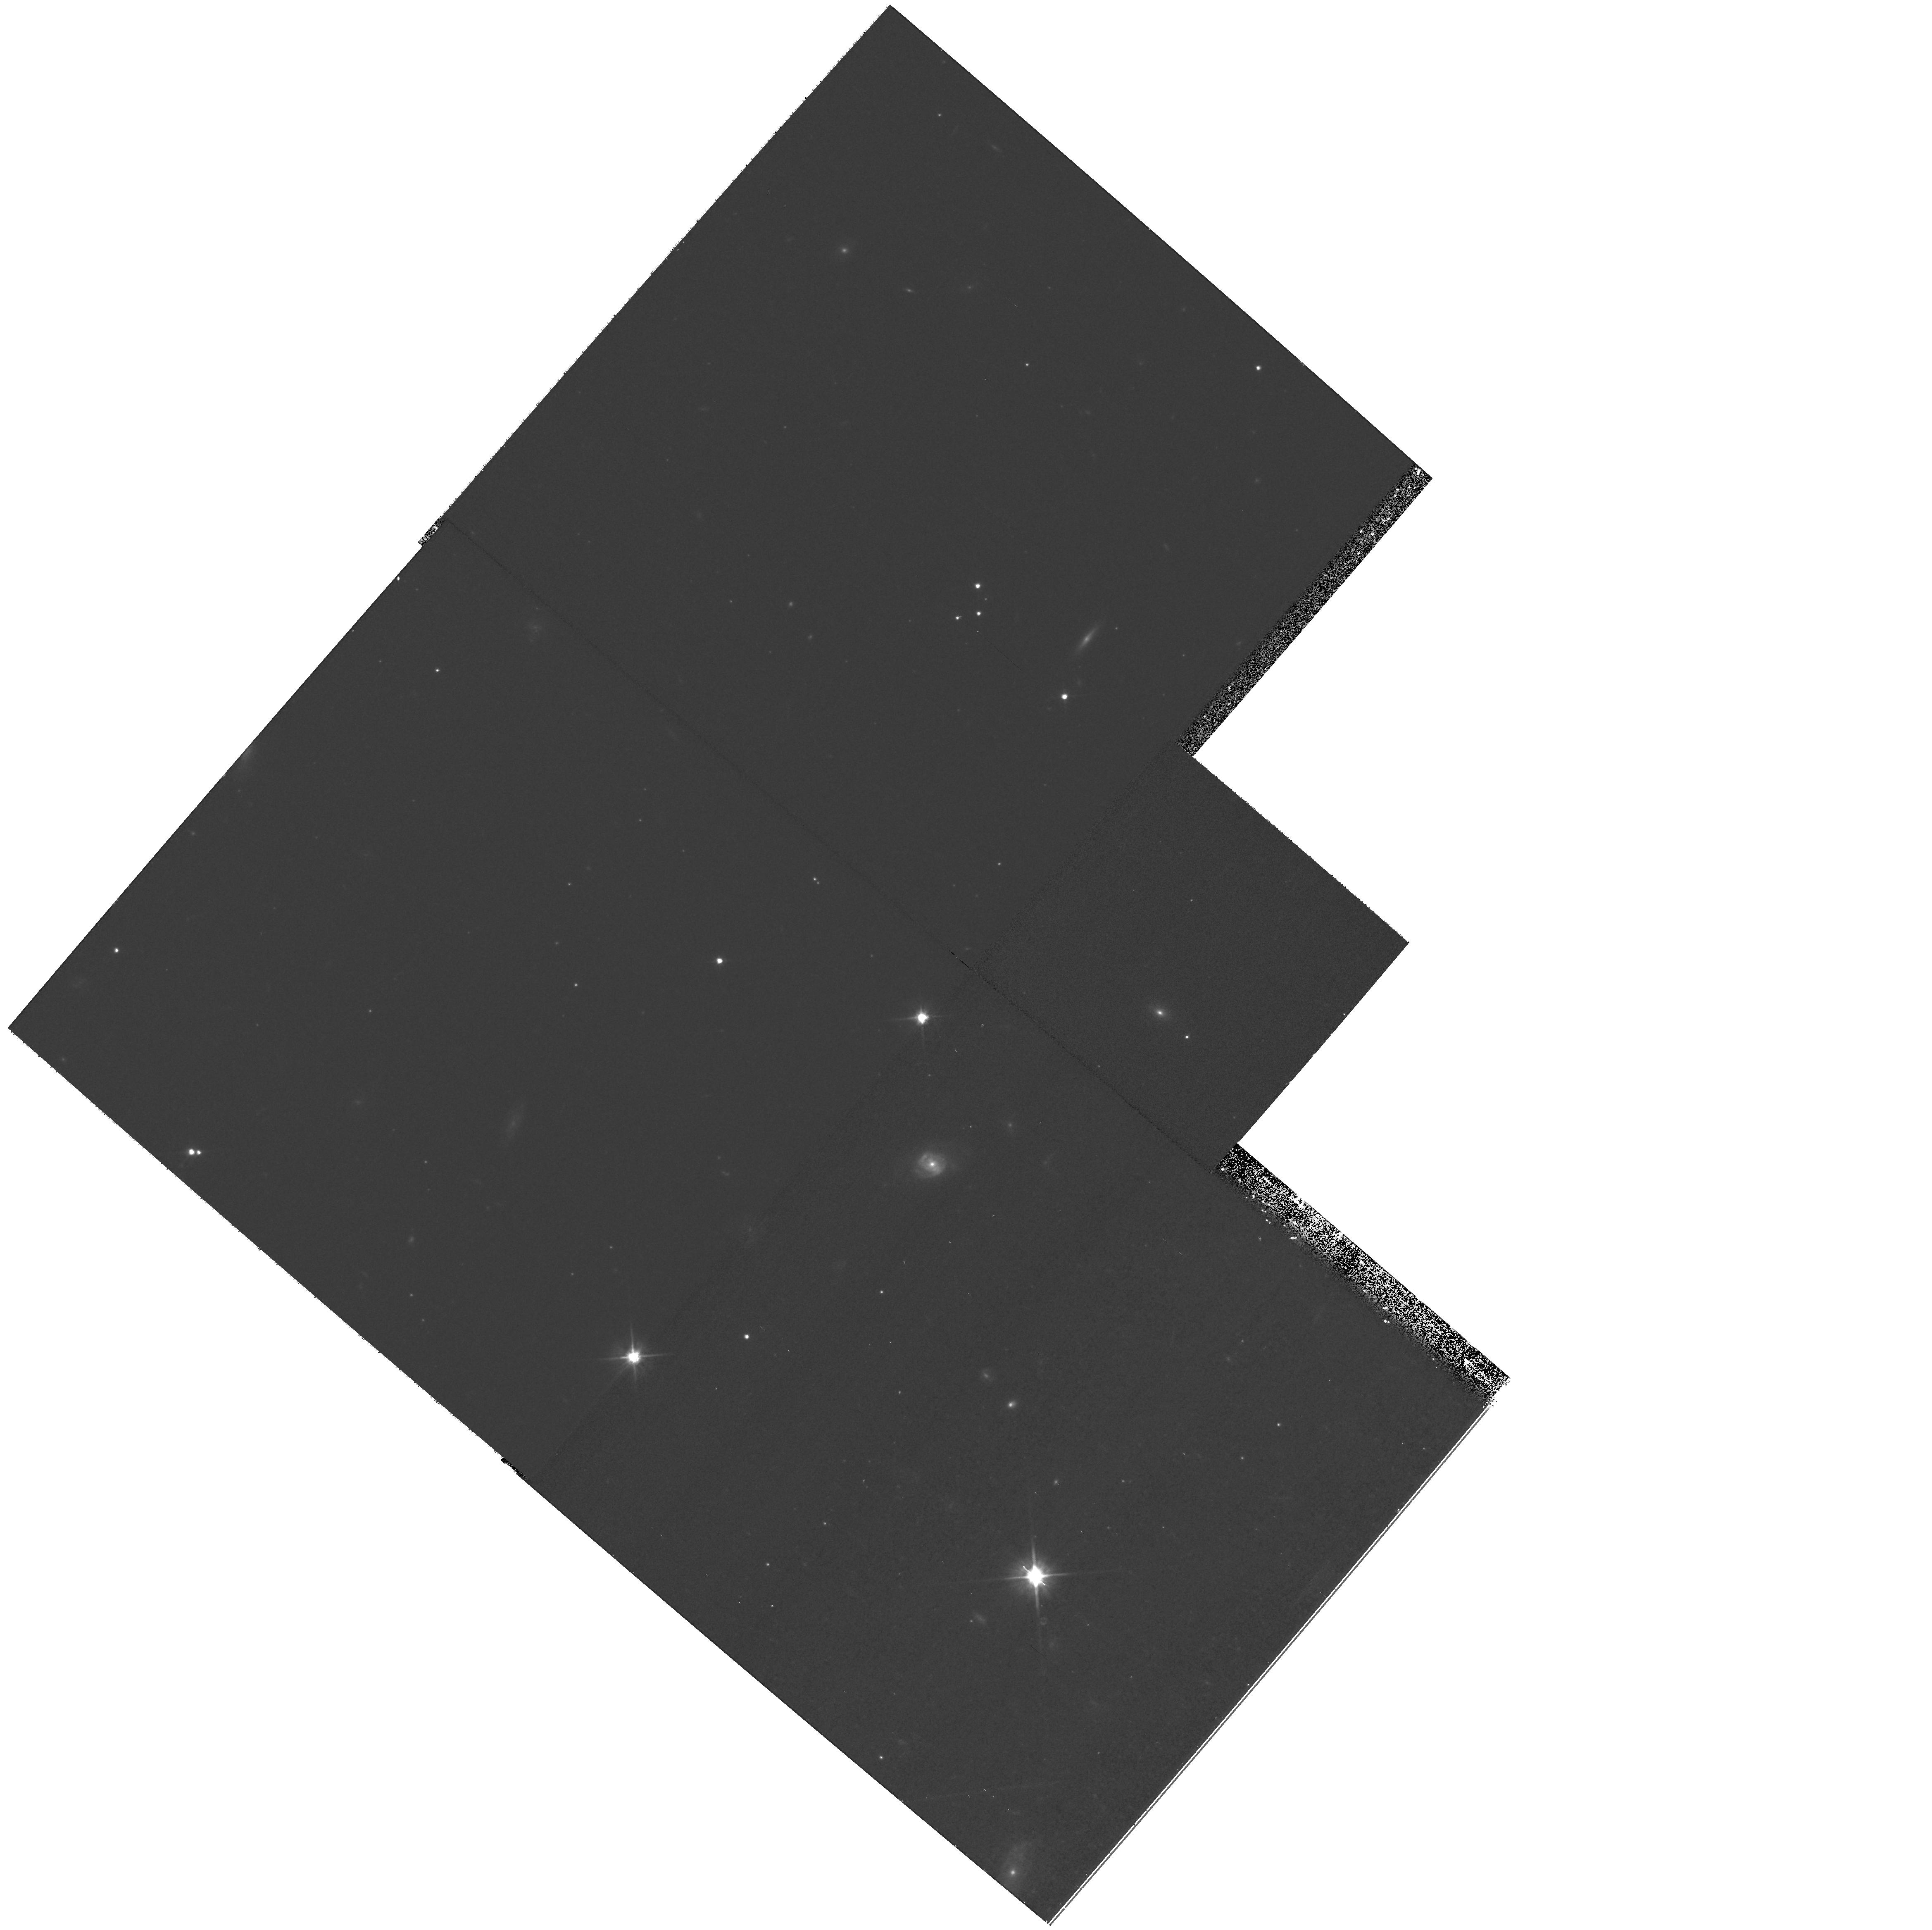
Target: field at RA 7.512°, Dec 41.683°. Instrument: WFPC2/PC. Filter: F606W. Exposure: 20 min. Observation ID: hst_10394_02_wfpc2_pc_f606w_u96g02

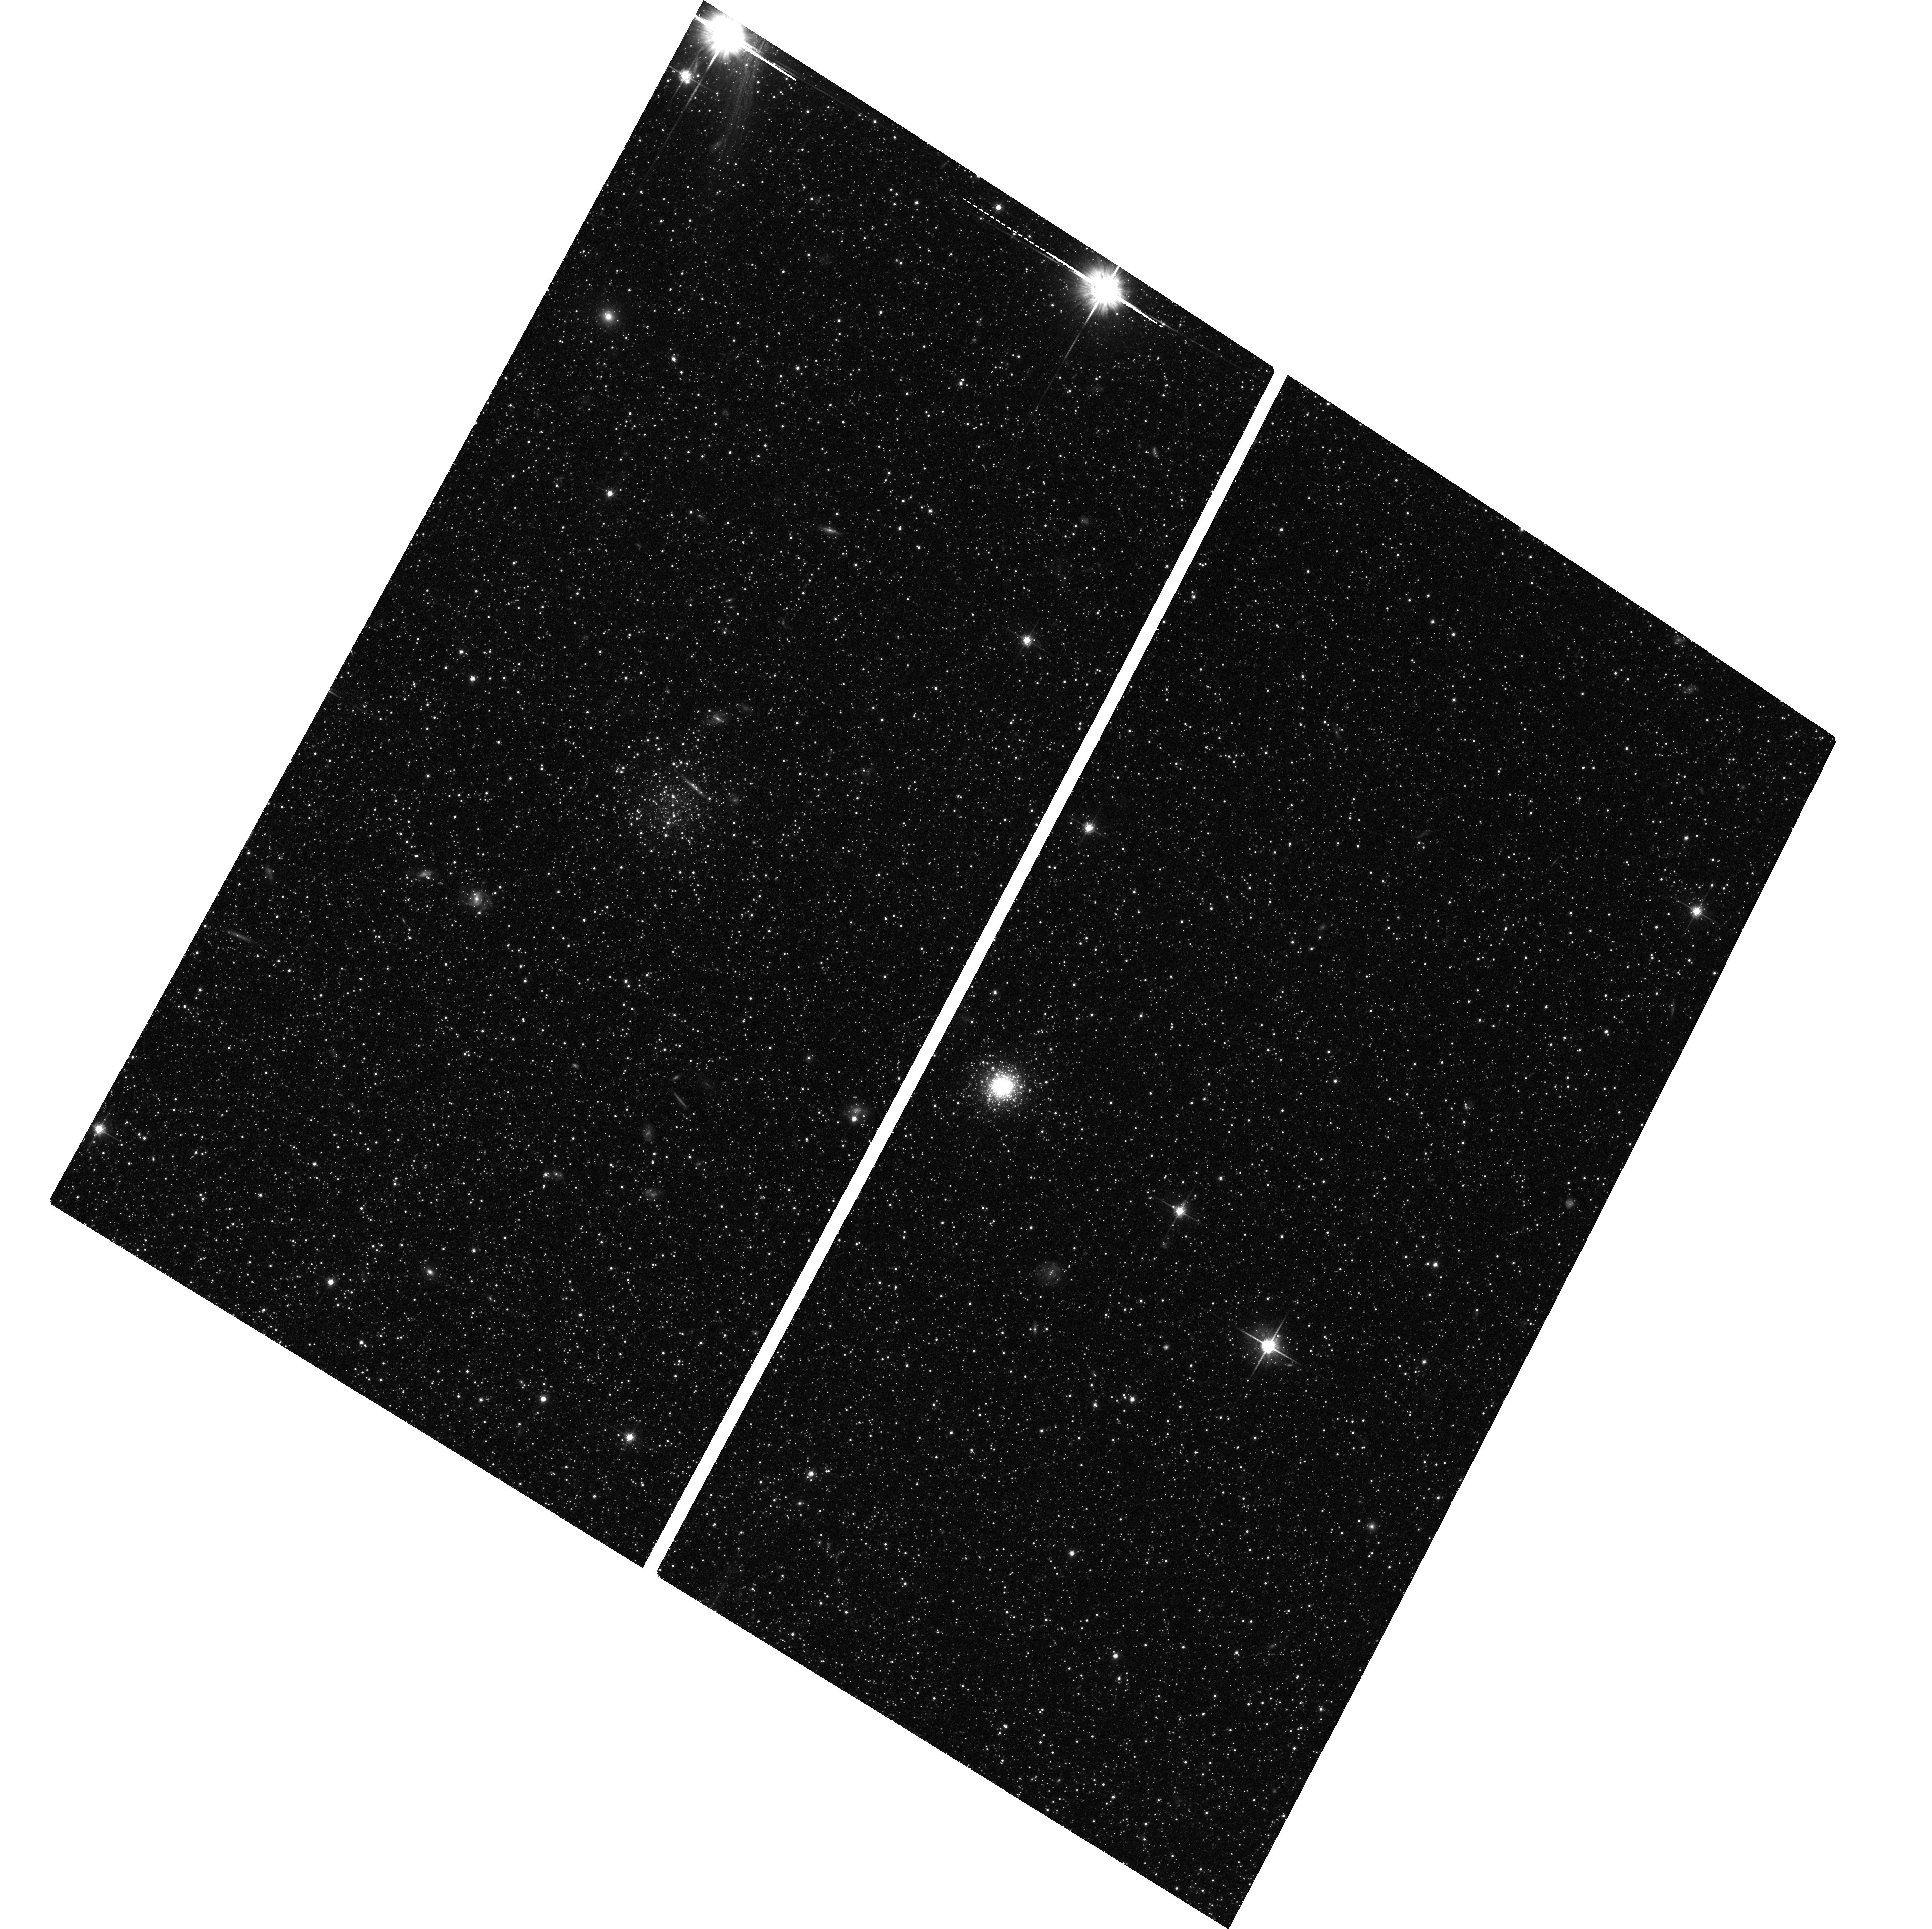
Target: NGC224-003805+404440. Instrument: ACS/WFC. Filter: F814W. Exposure: 50 min. Observation ID: hst_10394_11_acs_wfc_f814w_j96g11

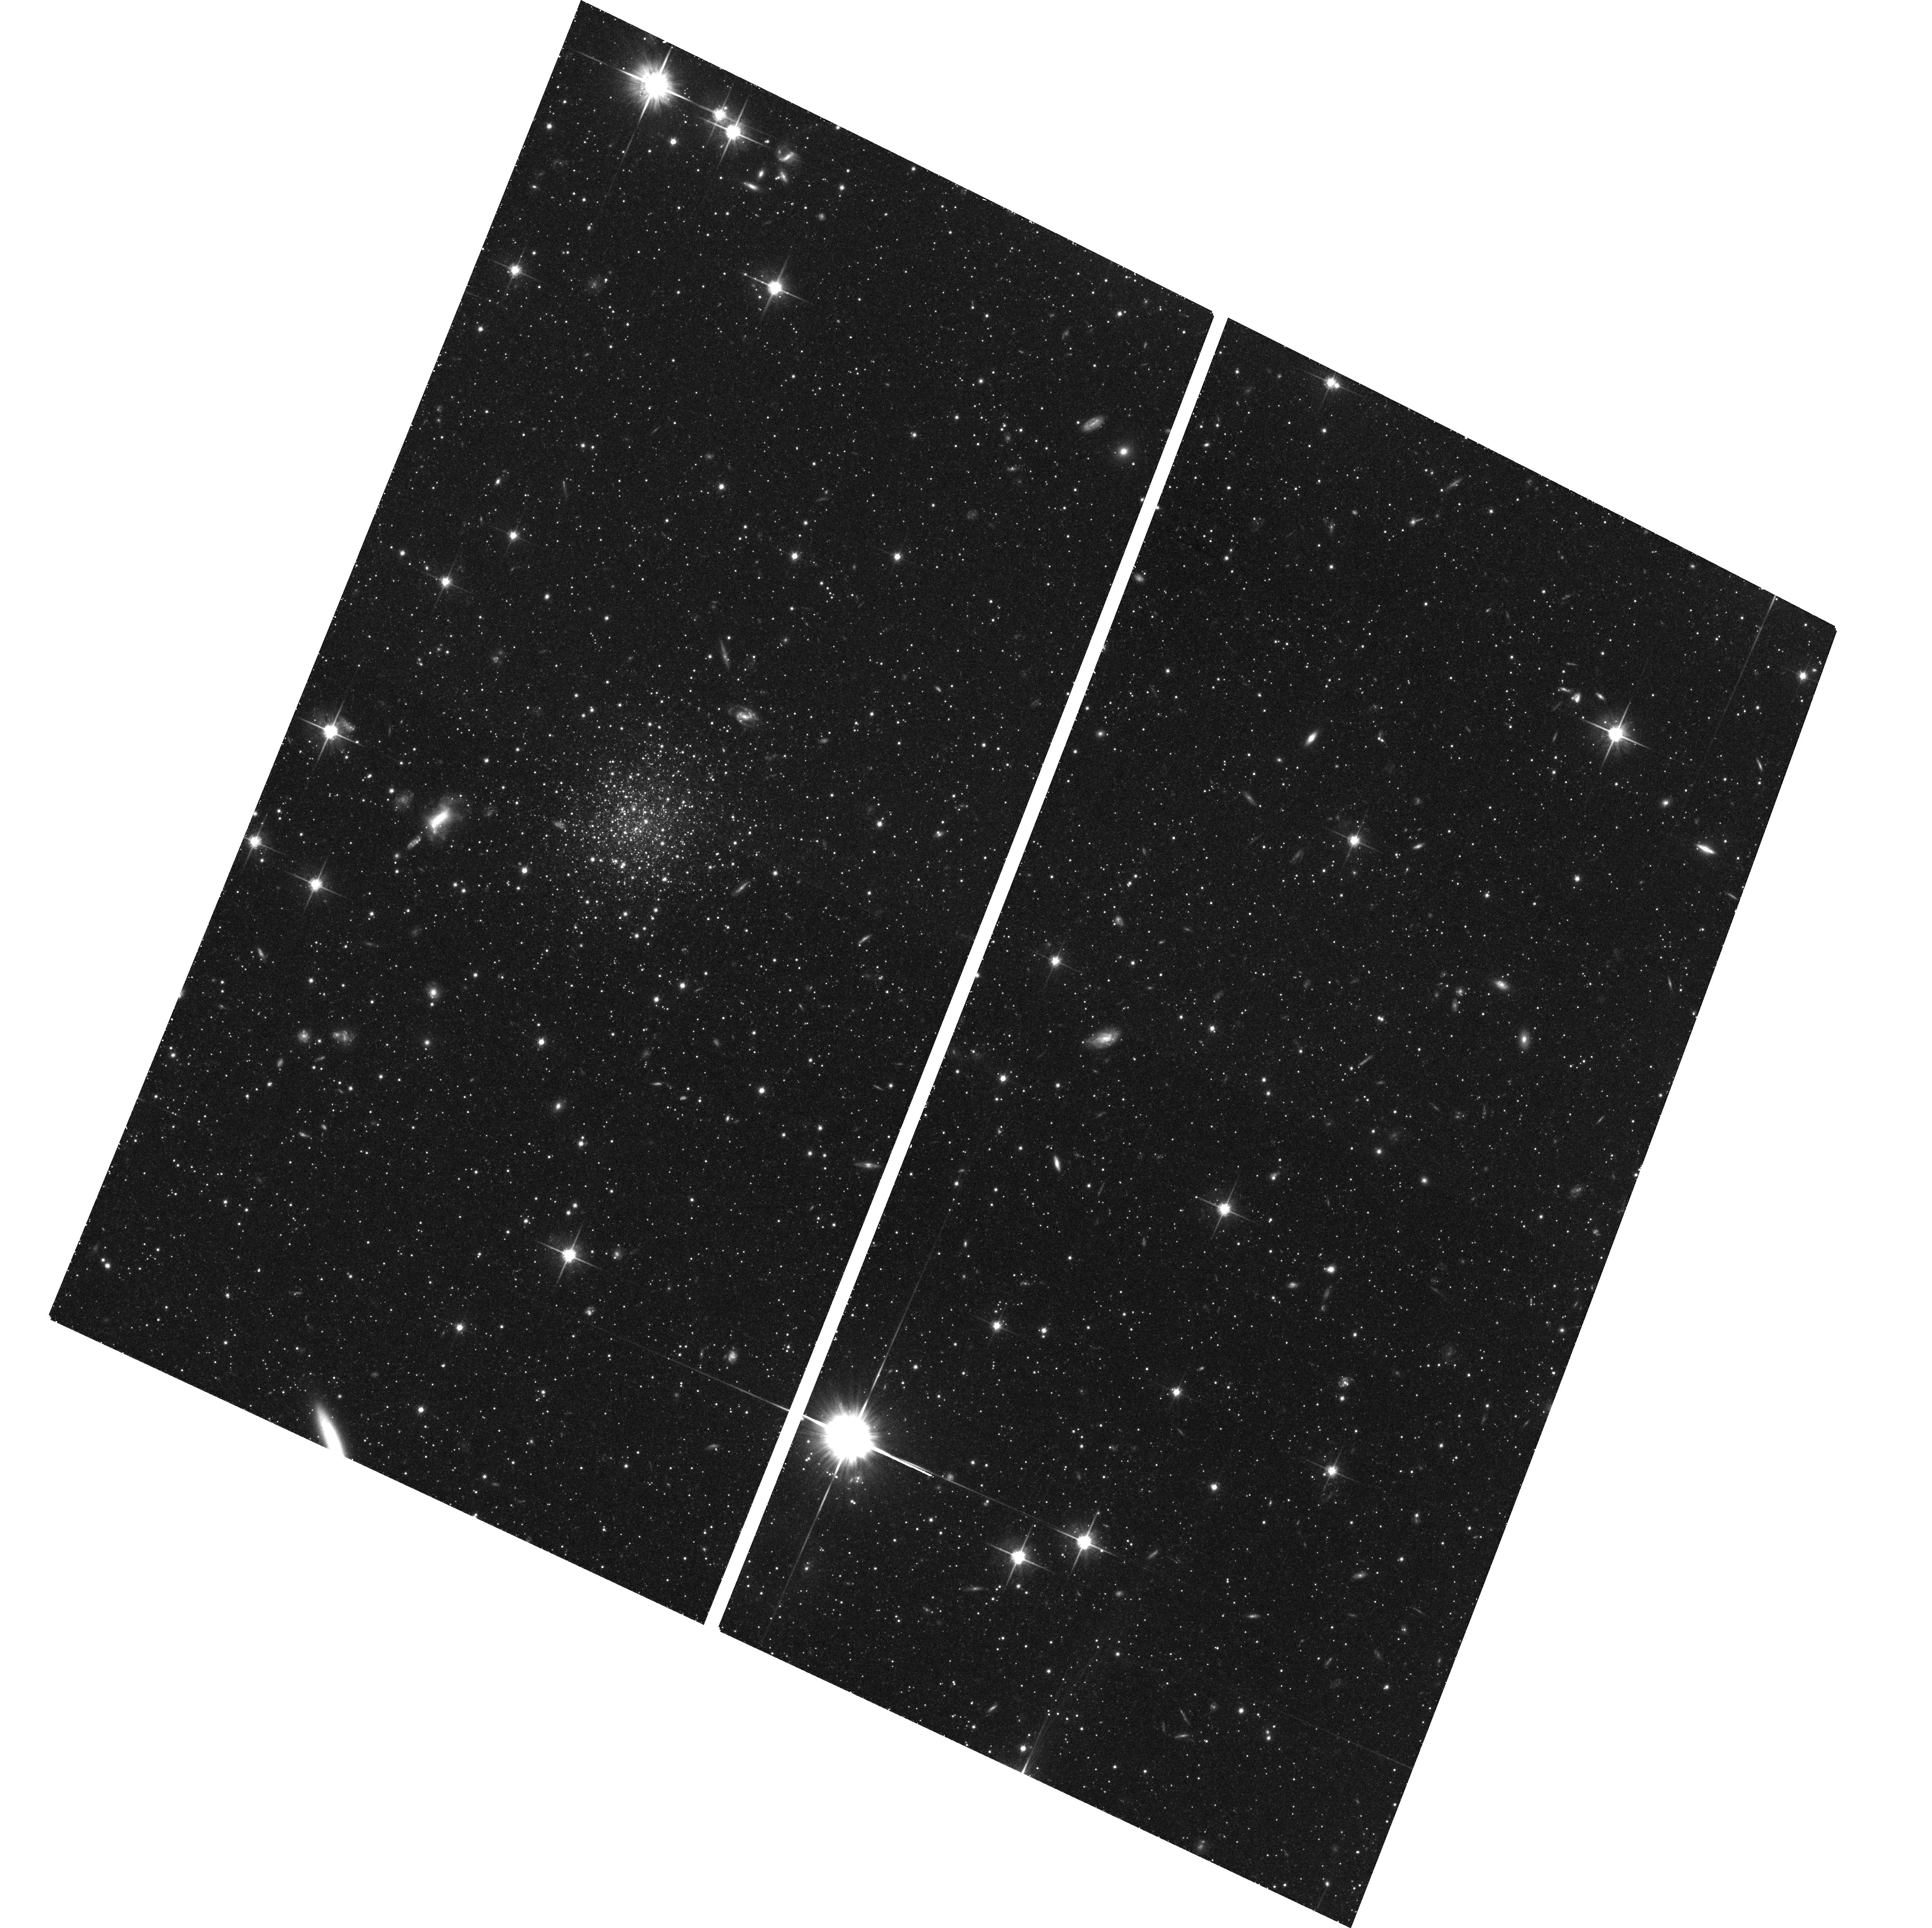
Target: NGC224-003820+414715. Instrument: ACS/WFC. Filter: F814W. Exposure: 50 min. Observation ID: hst_10394_09_acs_wfc_f814w_j96g09

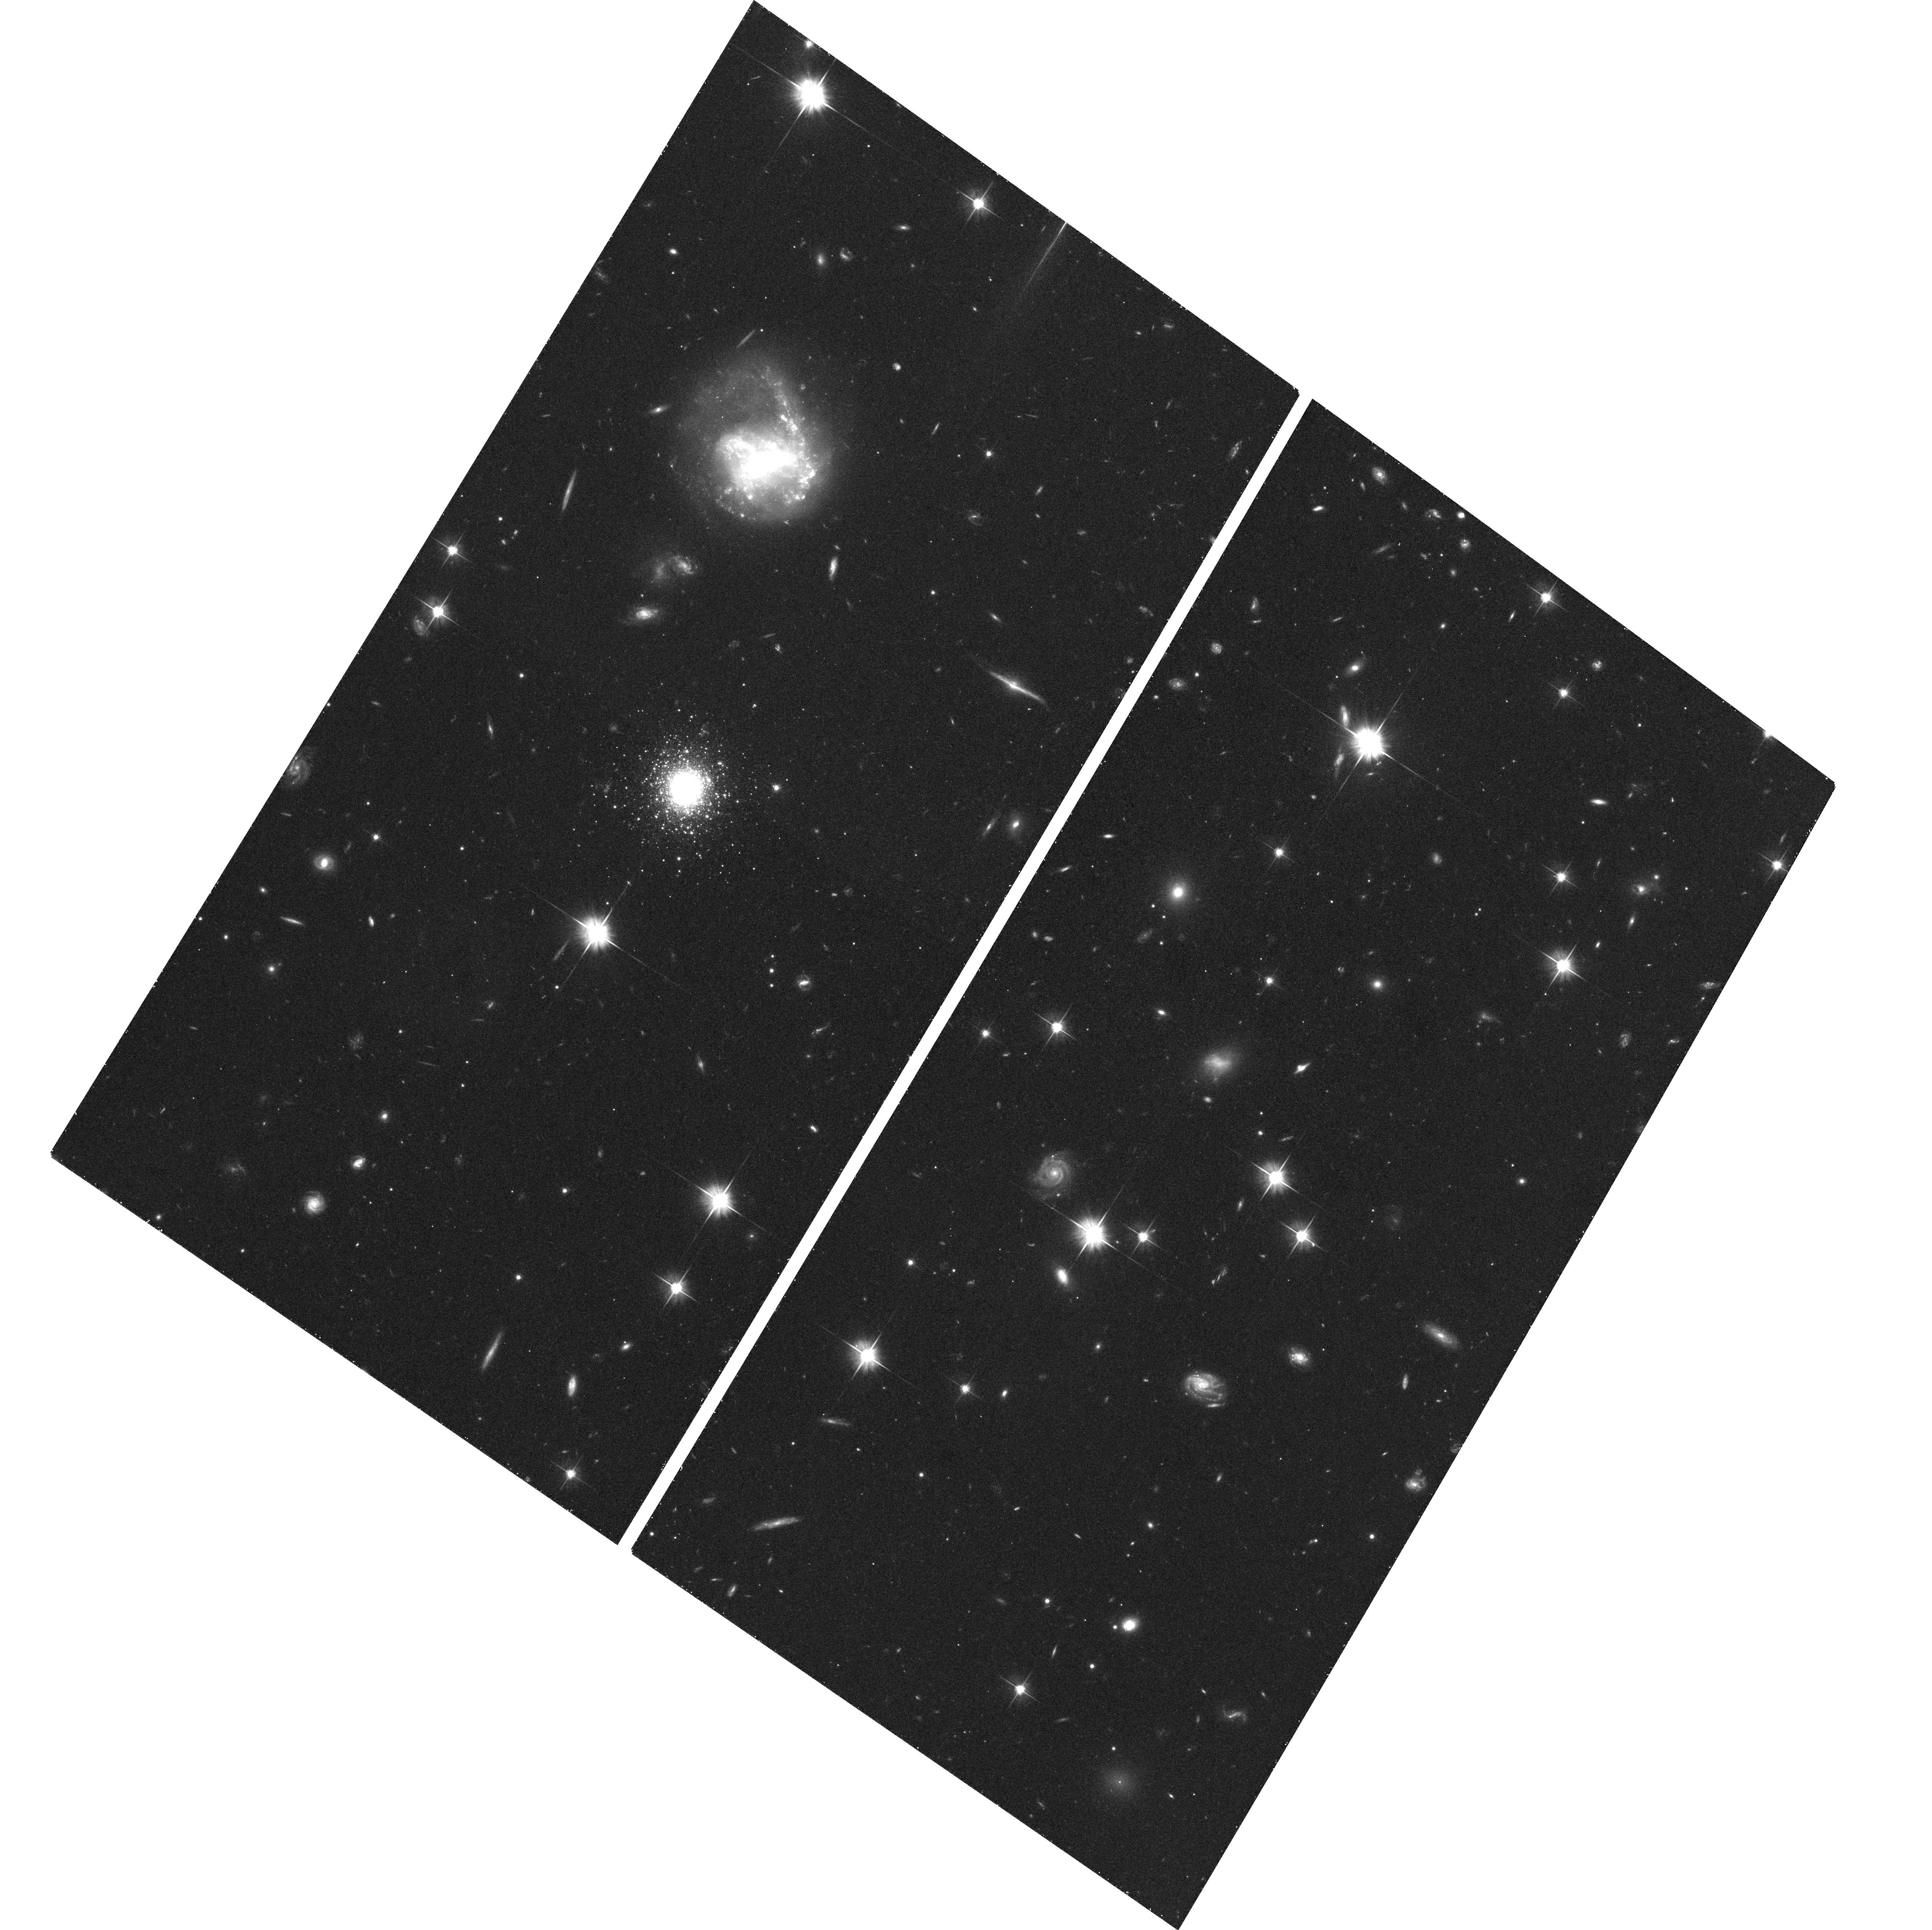
Target: NGC224-002648+394447. Instrument: ACS/WFC. Filter: F606W. Exposure: 30 min. Observation ID: hst_10394_12_acs_wfc_f606w_j96g12

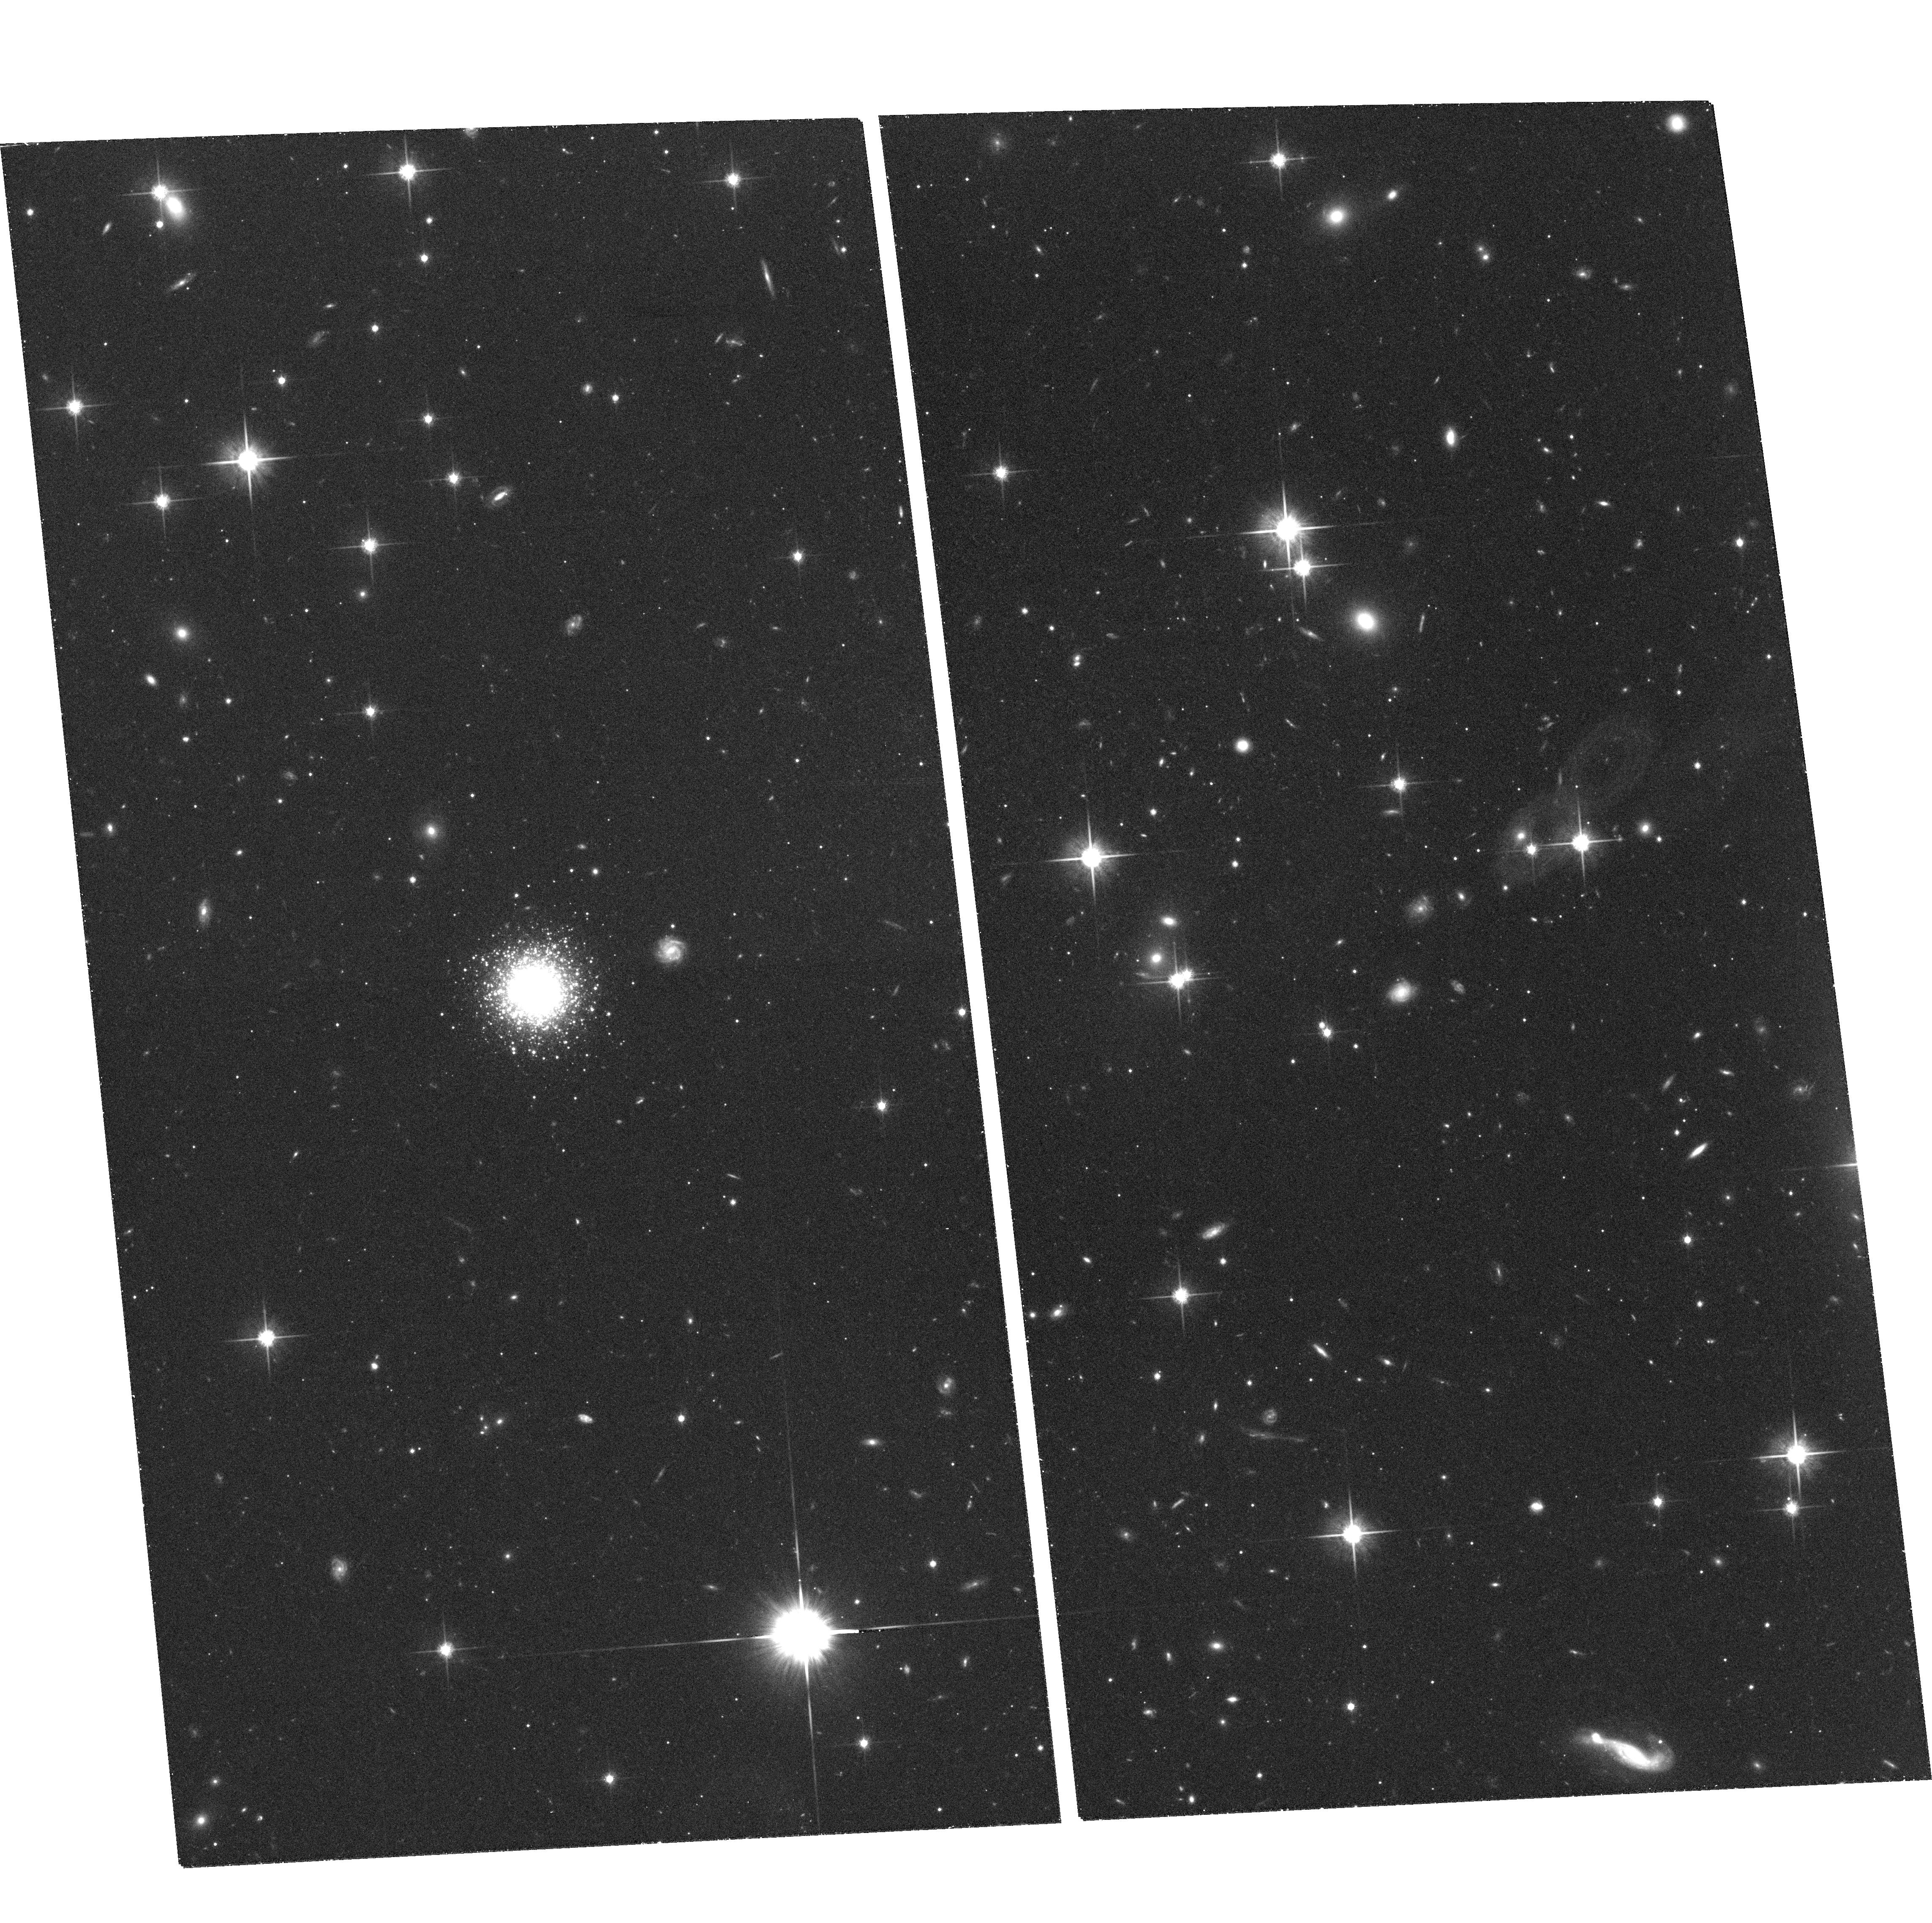
Target: NGC224-003027+413620. Instrument: ACS/WFC. Filter: F814W. Exposure: 48 min. Observation ID: hst_10394_02_acs_wfc_f814w_j96g02

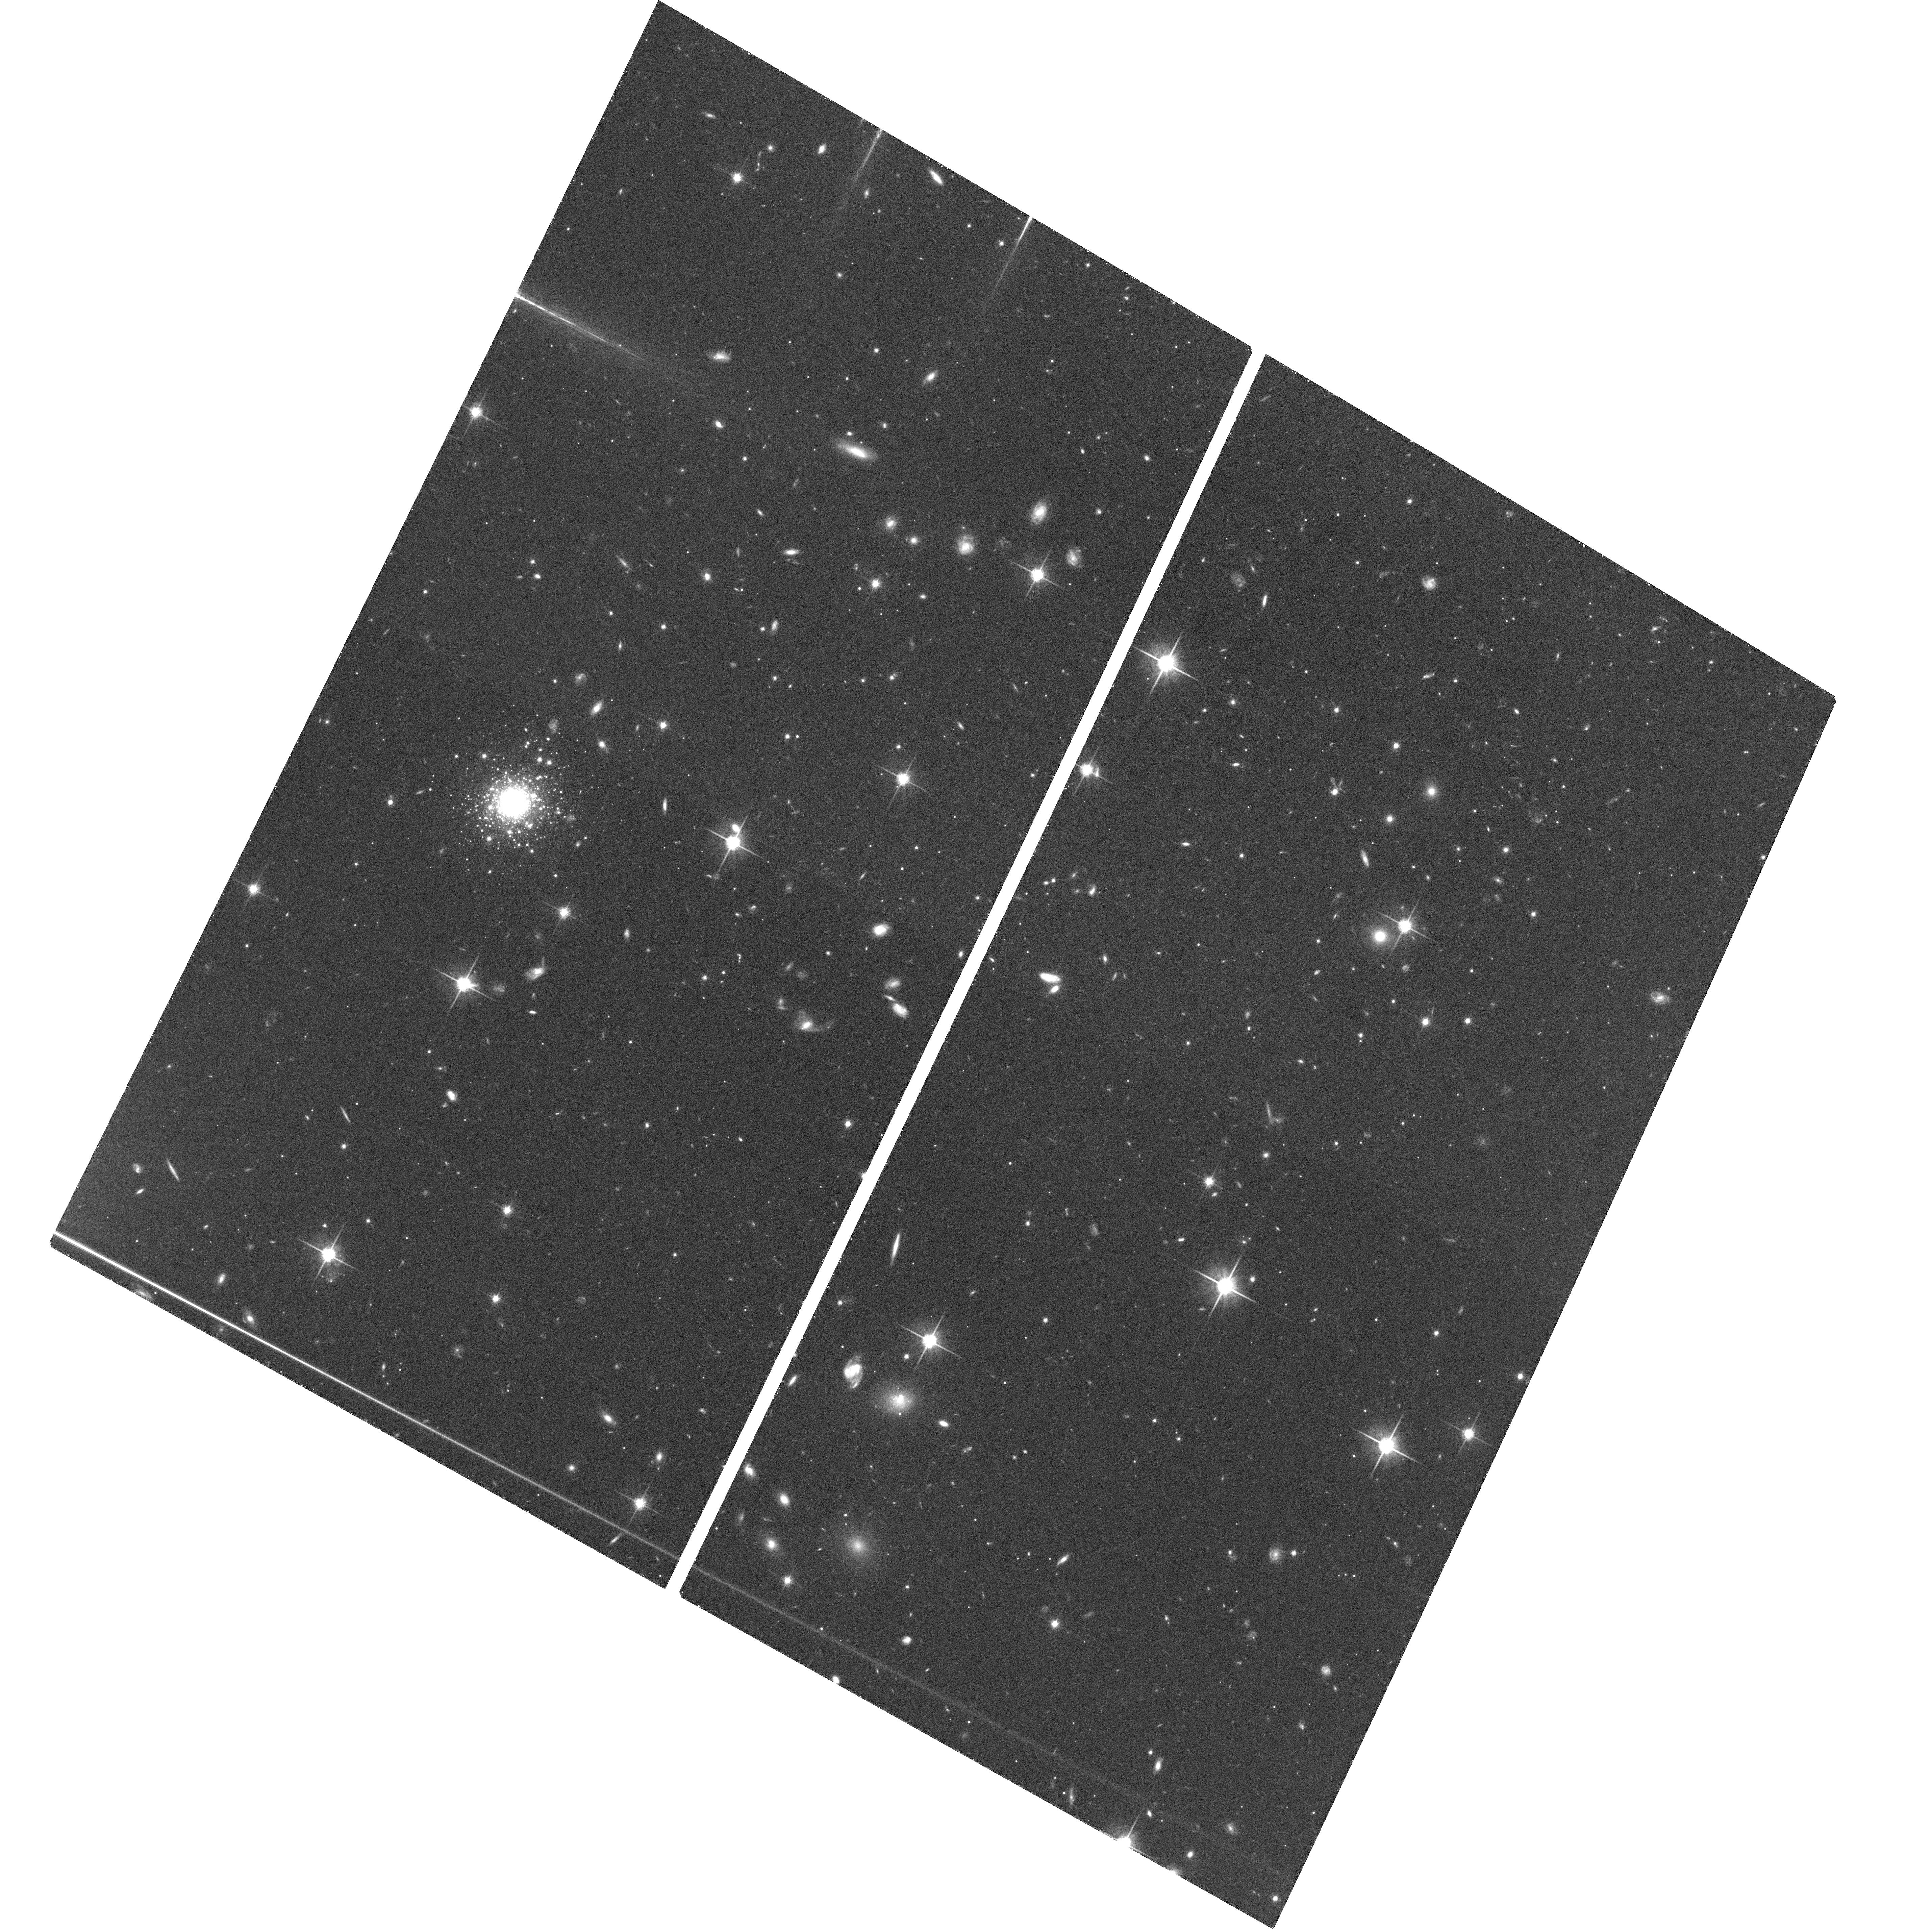
Target: NGC224-002945+411310. Instrument: ACS/WFC. Filter: F814W. Exposure: 50 min. Observation ID: hst_10394_01_acs_wfc_f814w_j96g01

Deep imaging of newly discovered globular clusters in the outer halo of M31 (PI: Tanvir, Nial Rahil)

Globular clusters (GCs) are fossil relics with which we can investigate the processes of galaxy formation and growth. We have recently discovered a sample of GCs, as part of a very wide area CCD survey of M31. These clusters span a range in projected galactocentric distance of 20 - 80 kpc, more than double the radii of the previous most remote known GC. Here we apply for deep ACS images of 13 GCs, which will allow us to study their stellar populations, line-of-sight distances and structural parameters. These will be used to: a) Investigate the merger history of M31, through an examination of variations in the RGB and HB morphologies, particularly to obtain metallicities and check for the presence of any second parameter effect in the HB. d) Determine, in conjuction with ground-based spectroscopy, the dynamical mass of M31 at large radius, providing a direct probe of the mass distribution of its dark halo.